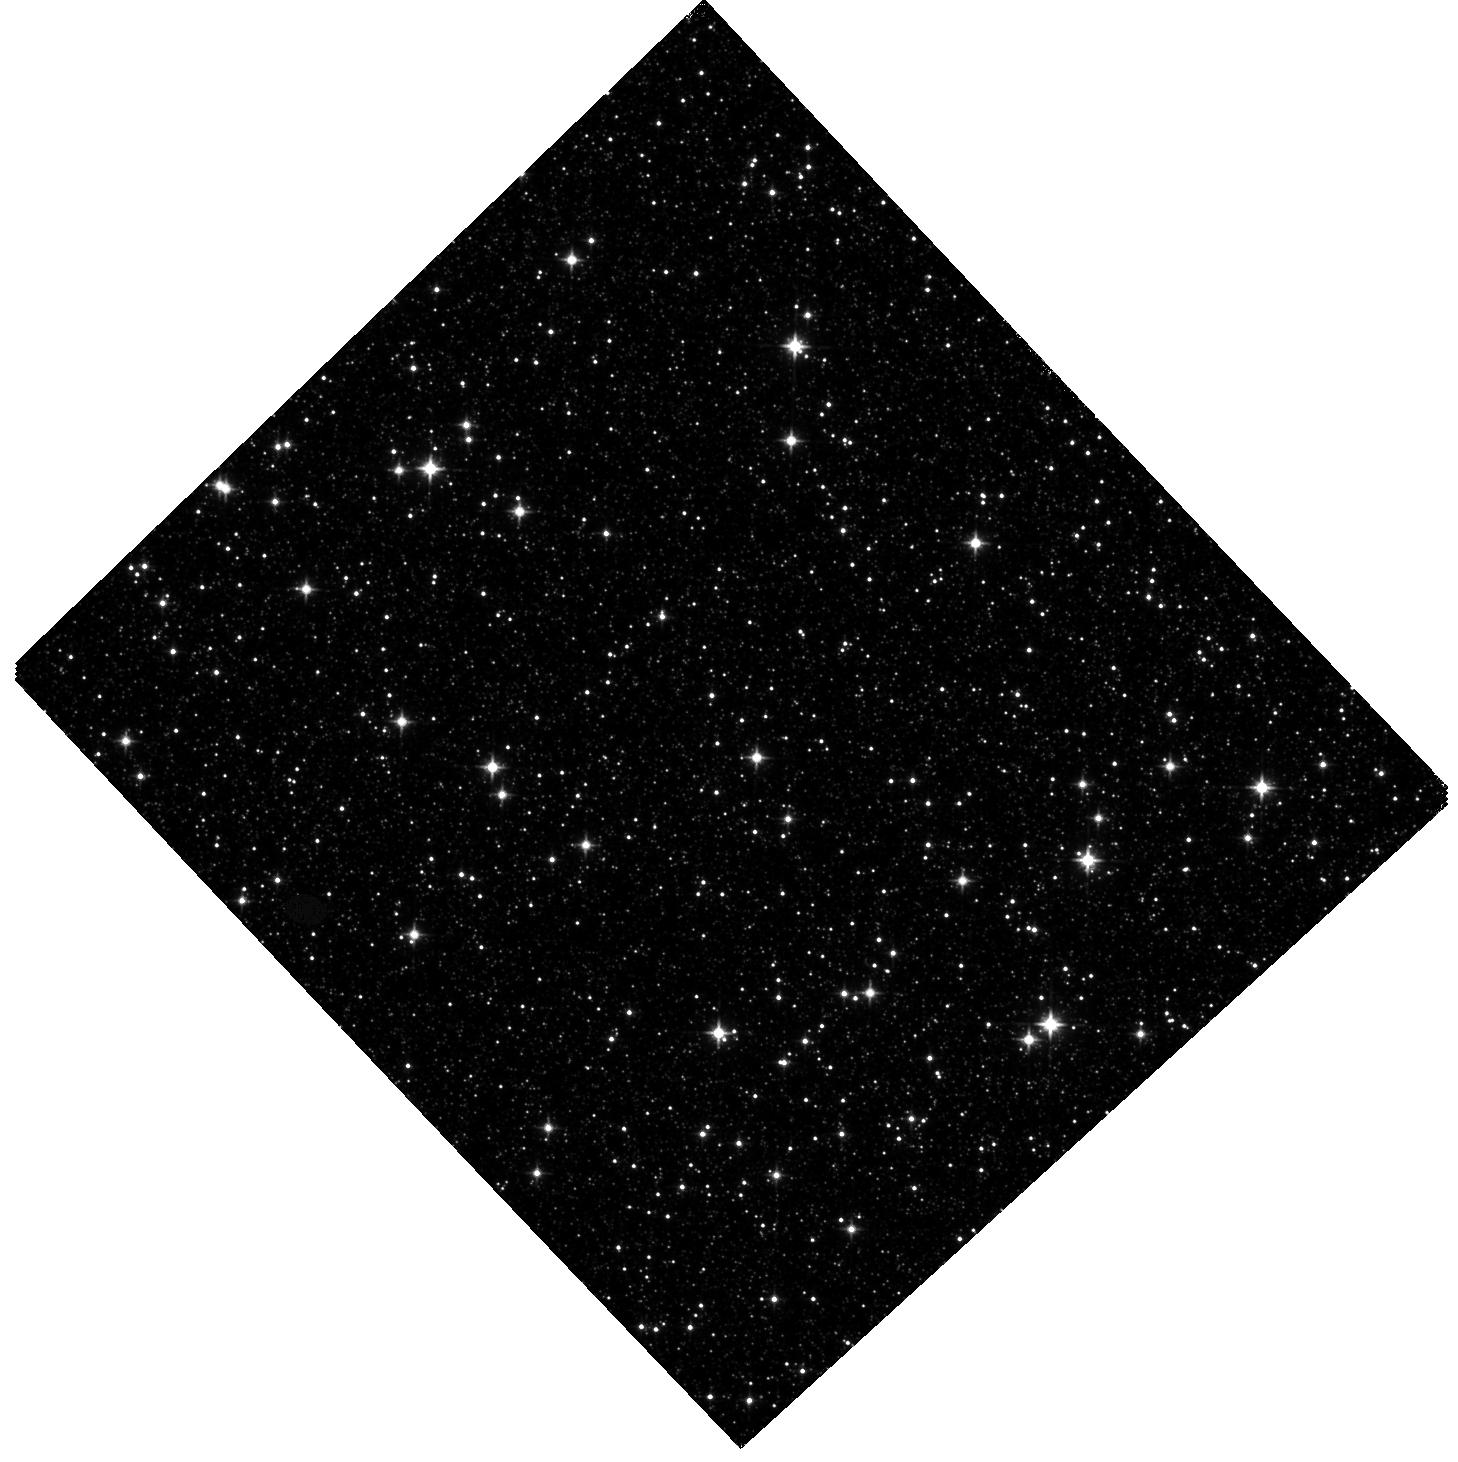
Target: SWEEPS-BULGE4-F110W. Instrument: WFC3/IR. Filter: F110W. Exposure: 44 min. Observation ID: hst_14711_01_wfc3_ir_f110w_id7n01

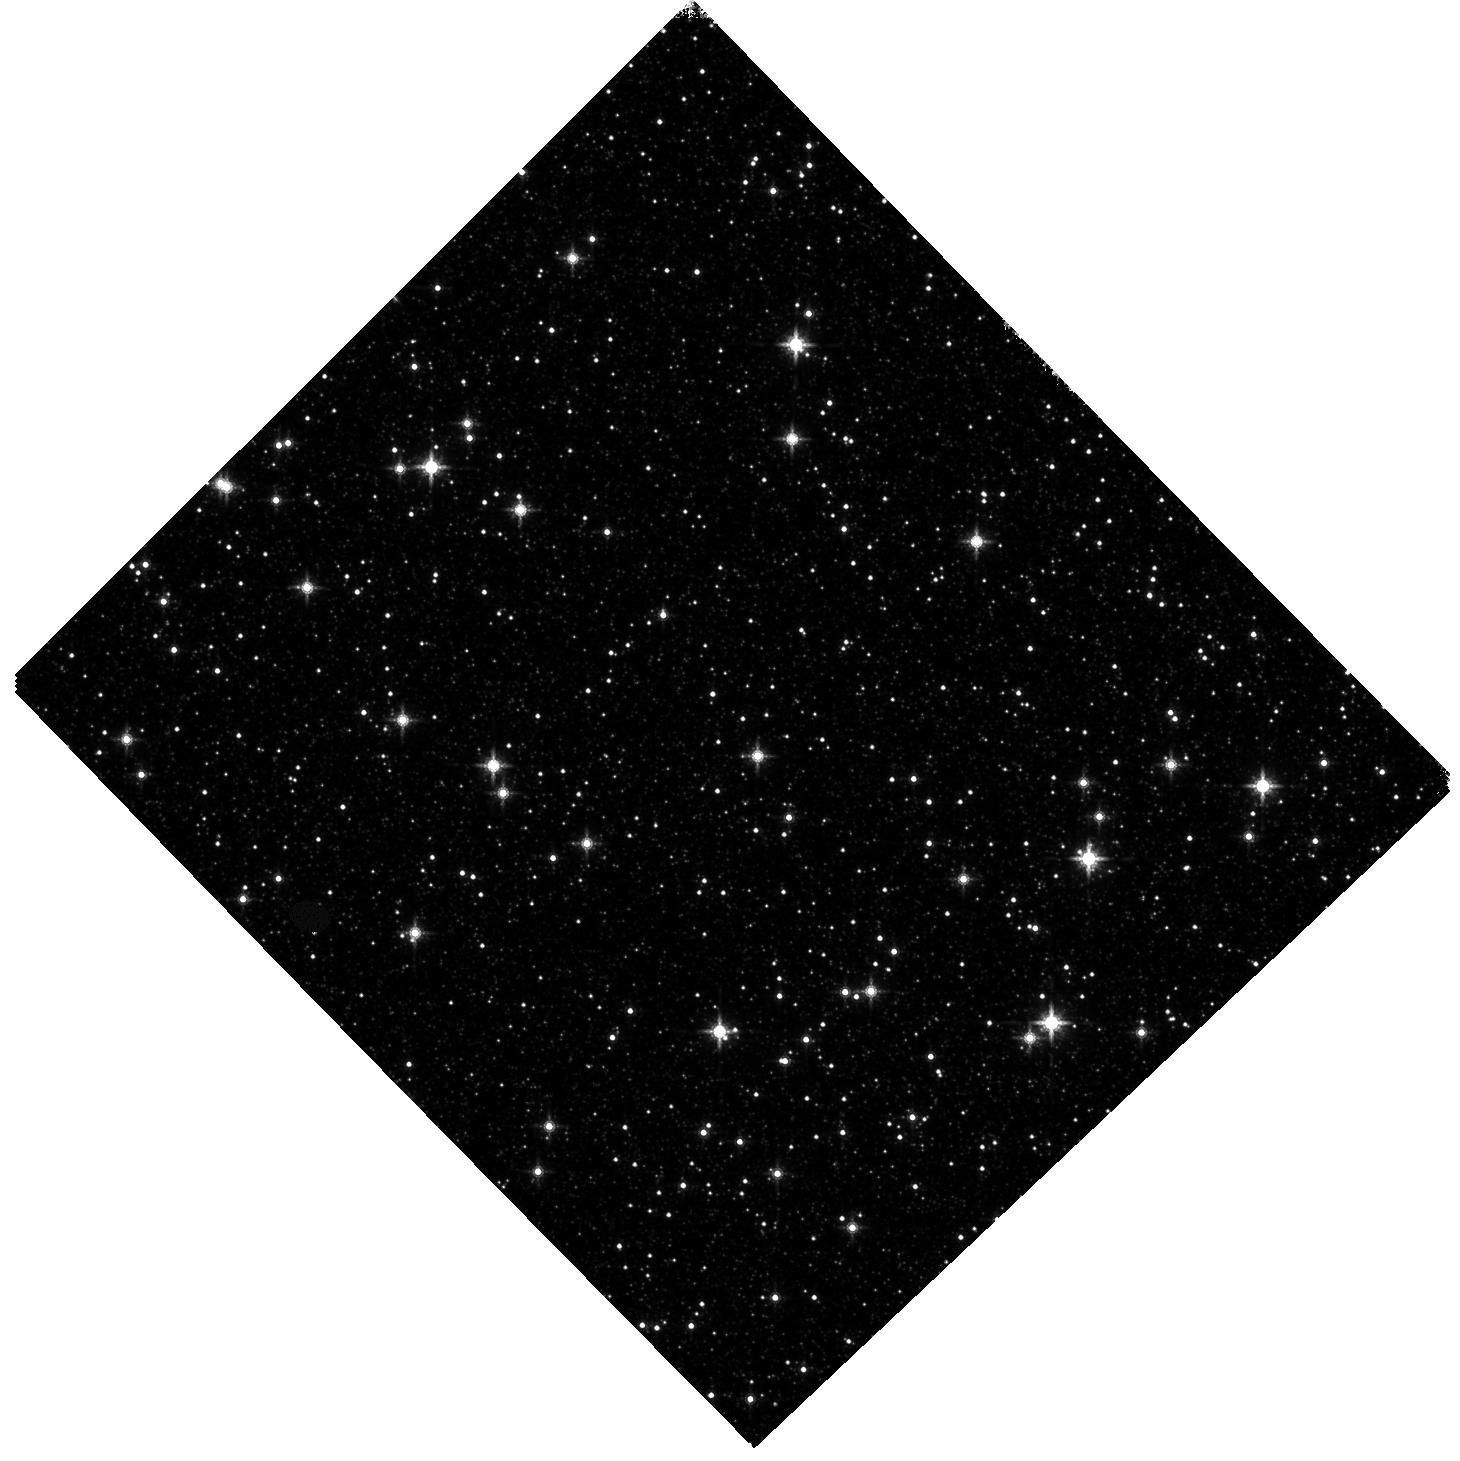
Target: SWEEPS-BULGE4-F160W. Instrument: WFC3/IR. Filter: F160W. Exposure: 44 min. Observation ID: hst_14711_03_wfc3_ir_f160w_id7n03

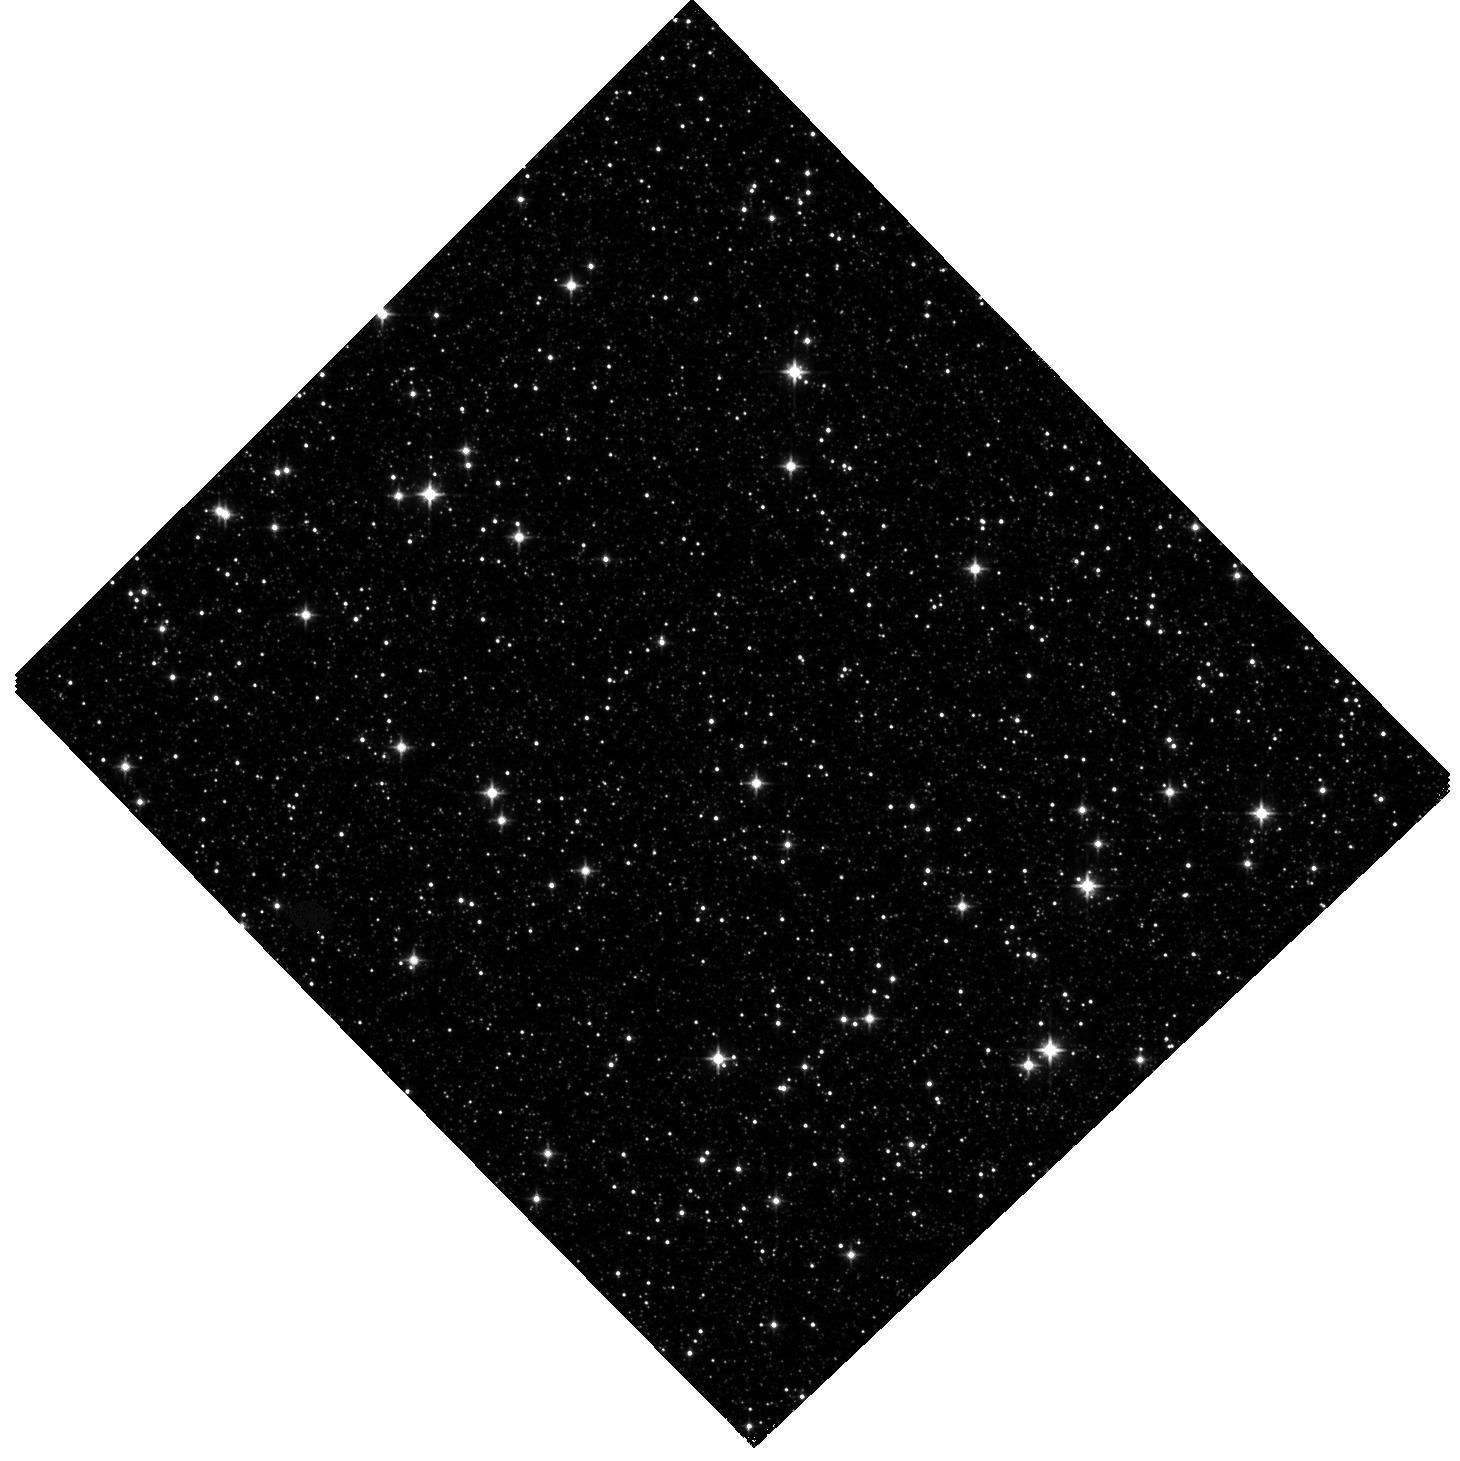
Target: SWEEPS-BULGE4-F110W. Instrument: WFC3/IR. Filter: F110W. Exposure: 44 min. Observation ID: hst_14711_02_wfc3_ir_f110w_id7n02

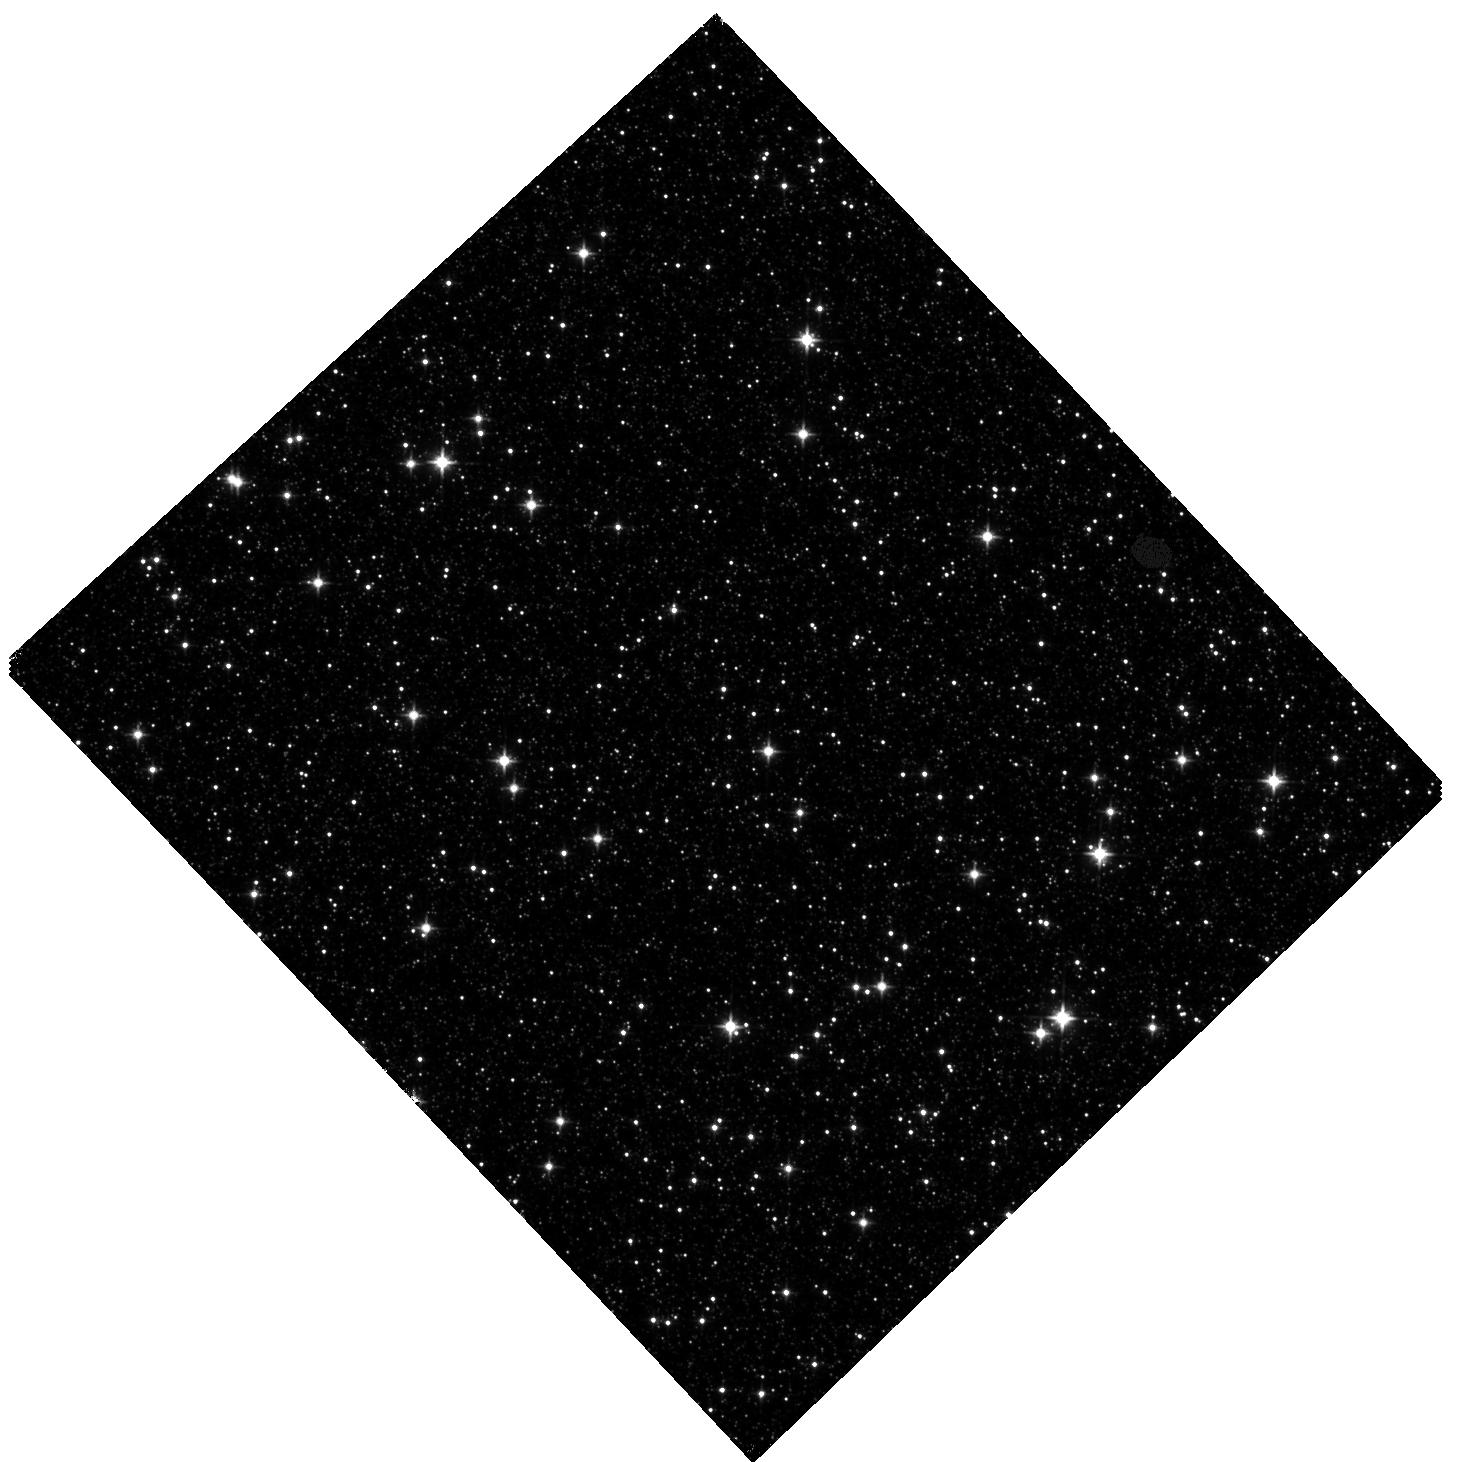
Target: SWEEPS-BULGE4-F110W. Instrument: WFC3/IR. Filter: F110W. Exposure: 44 min. Observation ID: hst_14711_06_wfc3_ir_f110w_id7n06

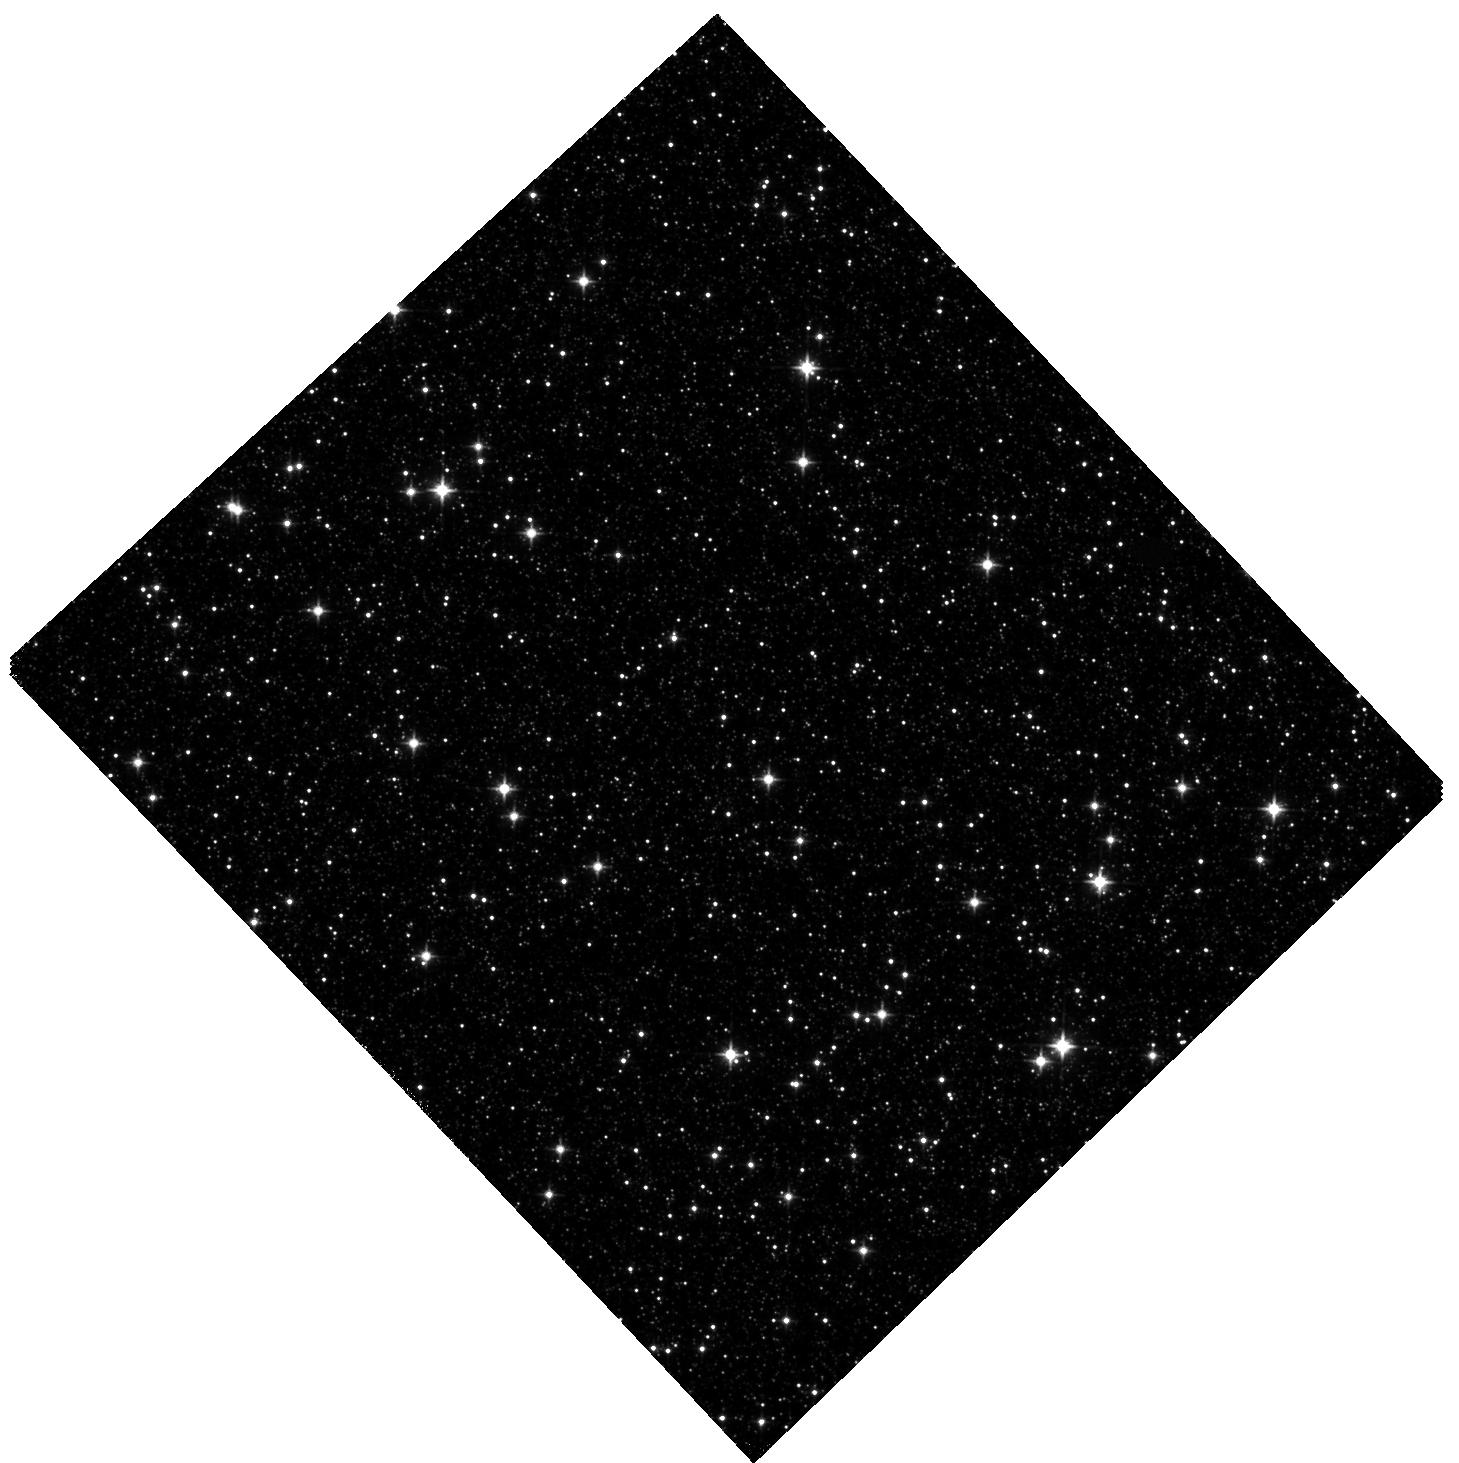
Target: SWEEPS-BULGE4-F110W. Instrument: WFC3/IR. Filter: F110W. Exposure: 44 min. Observation ID: hst_14711_05_wfc3_ir_f110w_id7n05

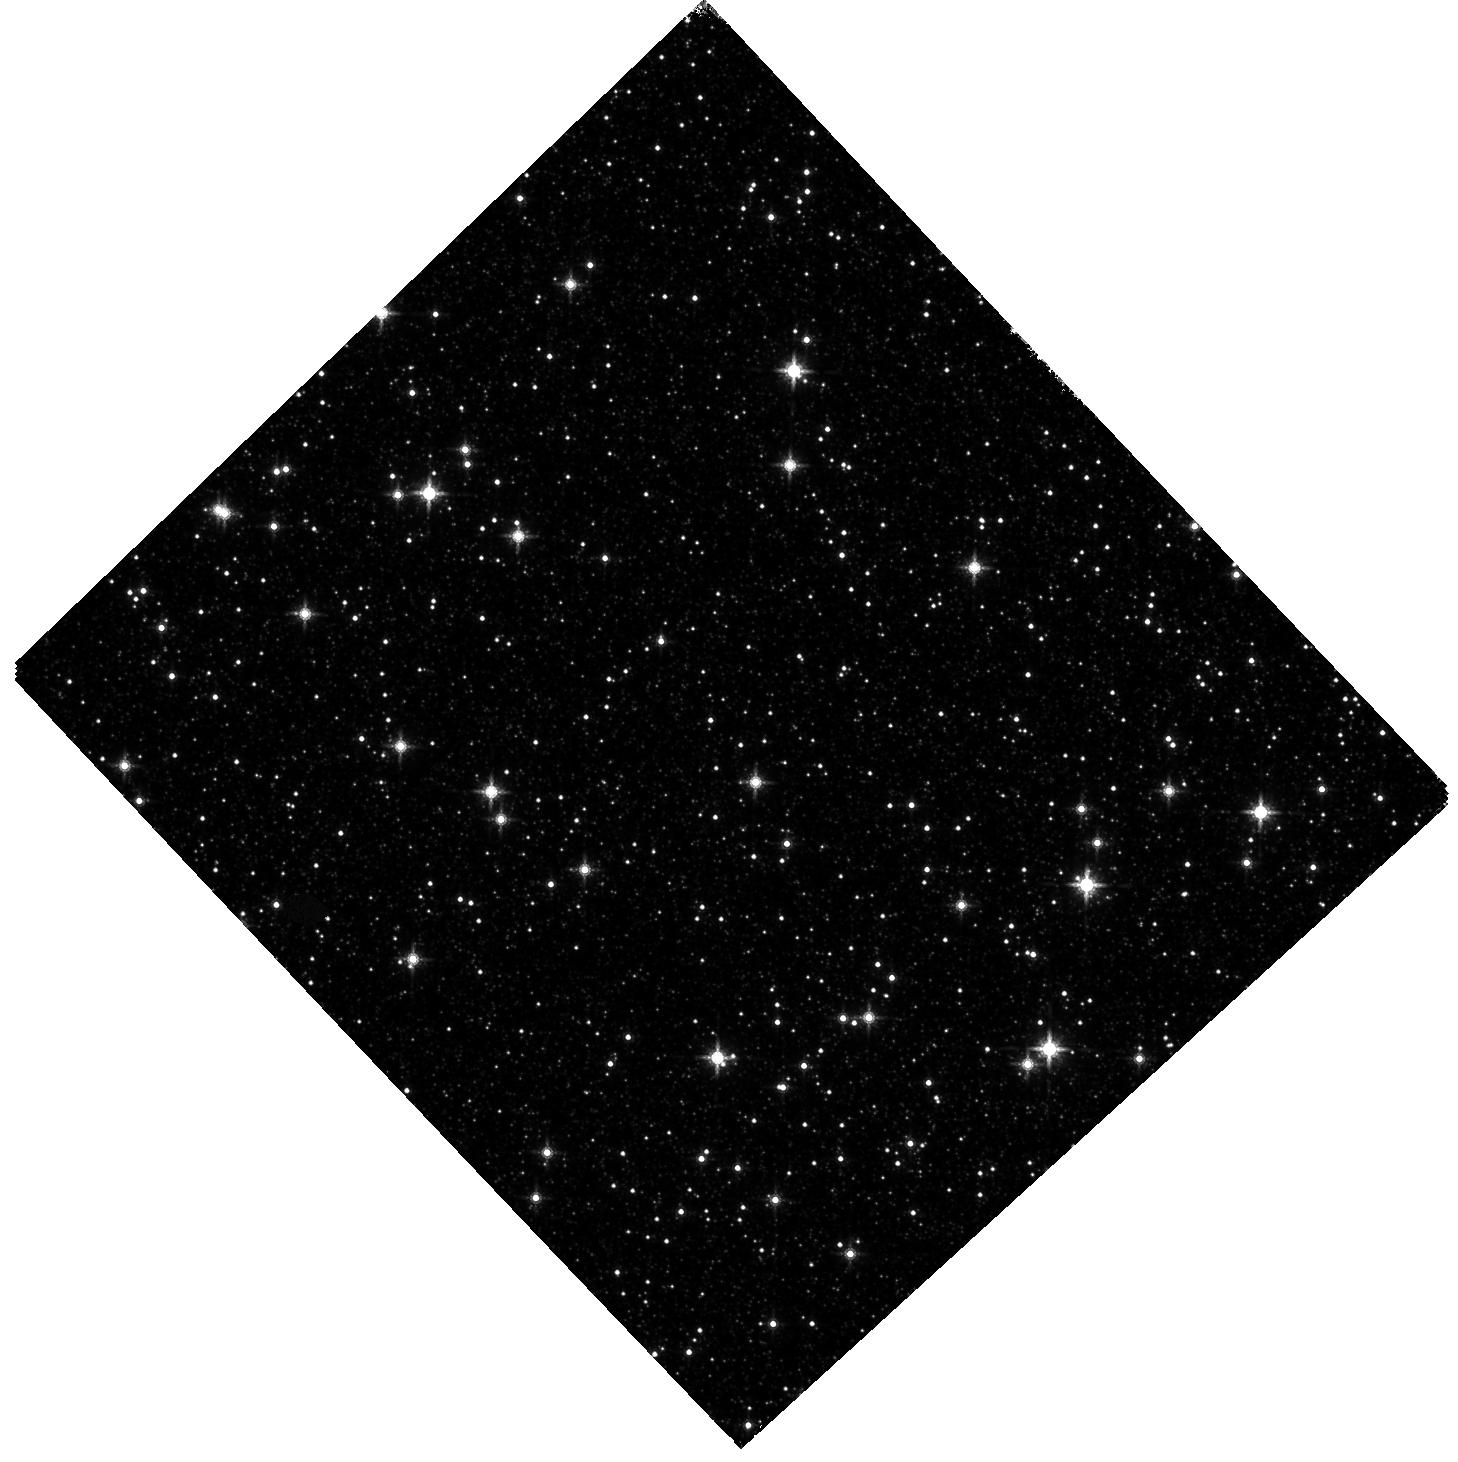
Target: SWEEPS-BULGE4-F160W. Instrument: WFC3/IR. Filter: F160W. Exposure: 44 min. Observation ID: hst_14711_04_wfc3_ir_f160w_id7n04

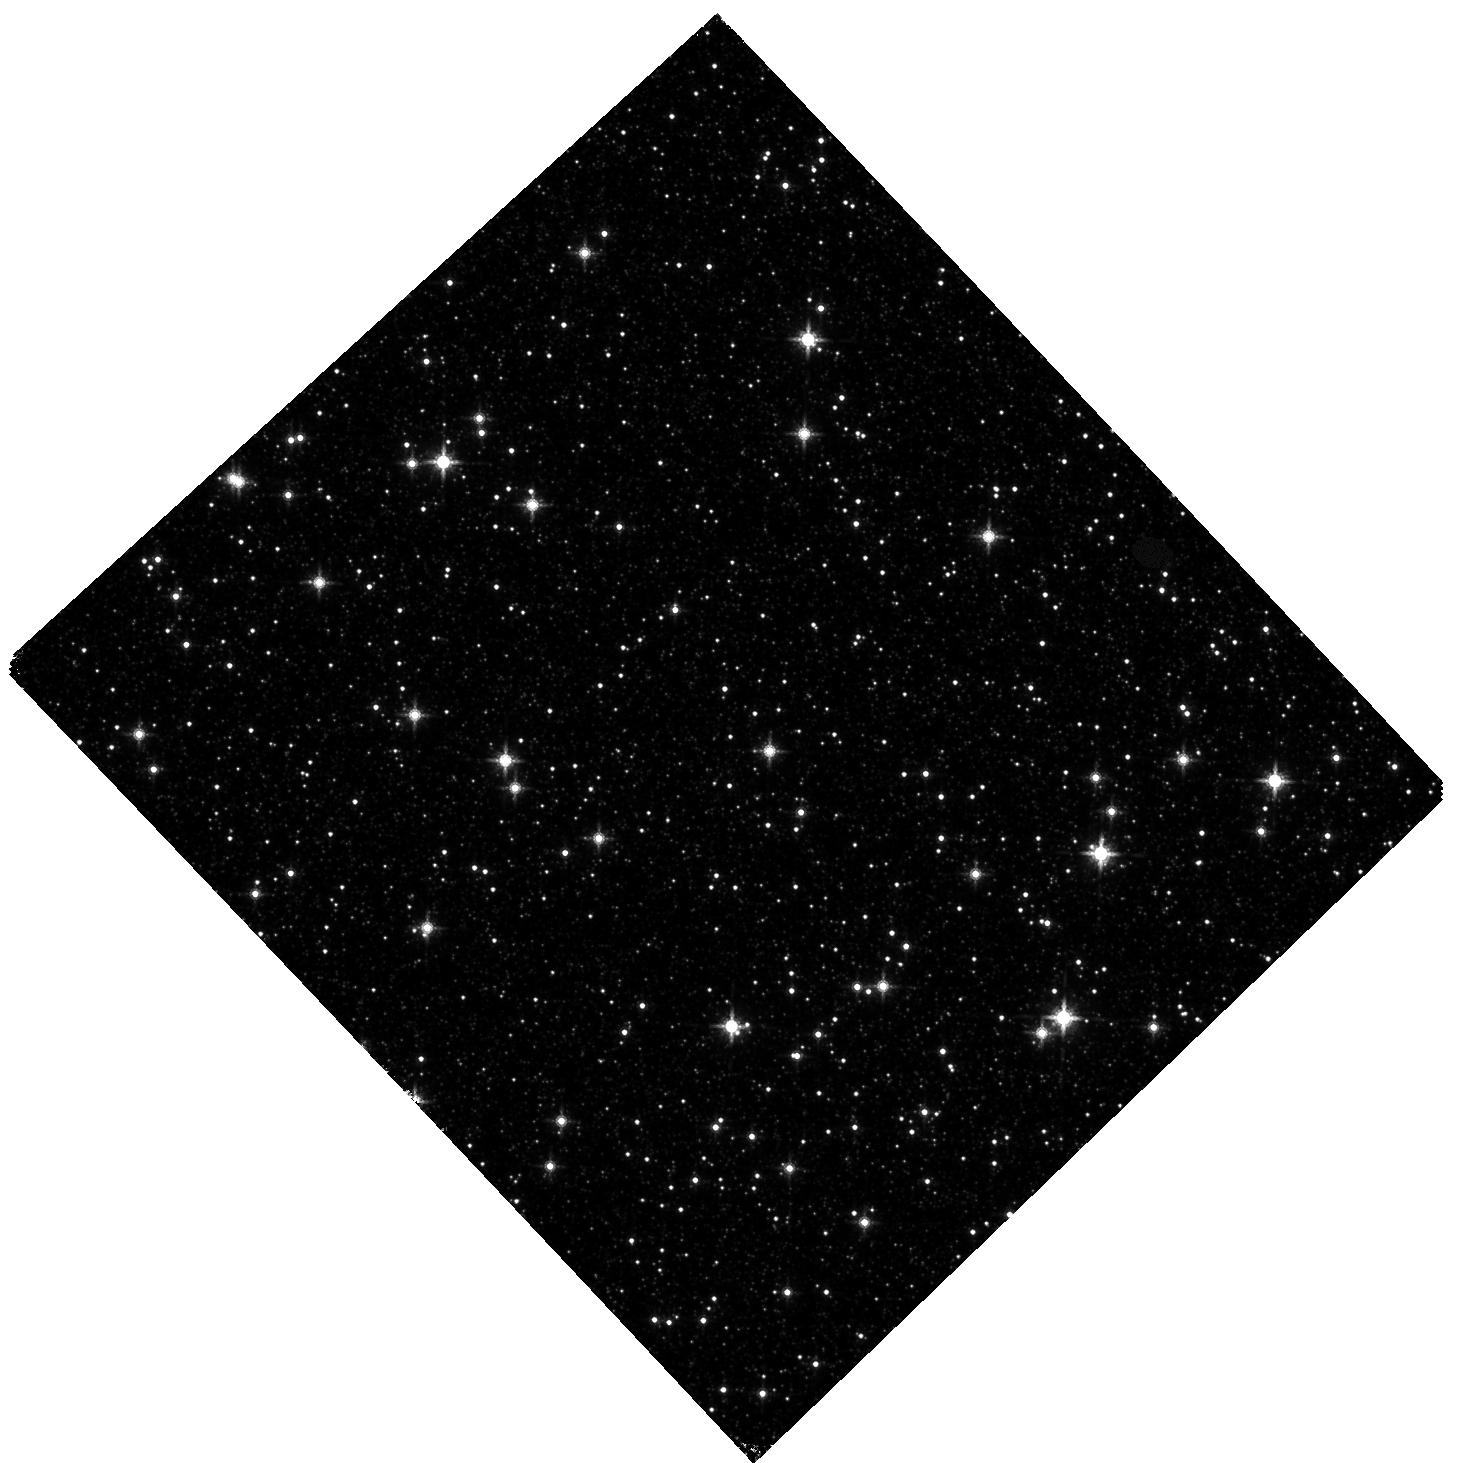
Target: SWEEPS-BULGE4-F160W. Instrument: WFC3/IR. Filter: F160W. Exposure: 44 min. Observation ID: hst_14711_08_wfc3_ir_f160w_id7n08

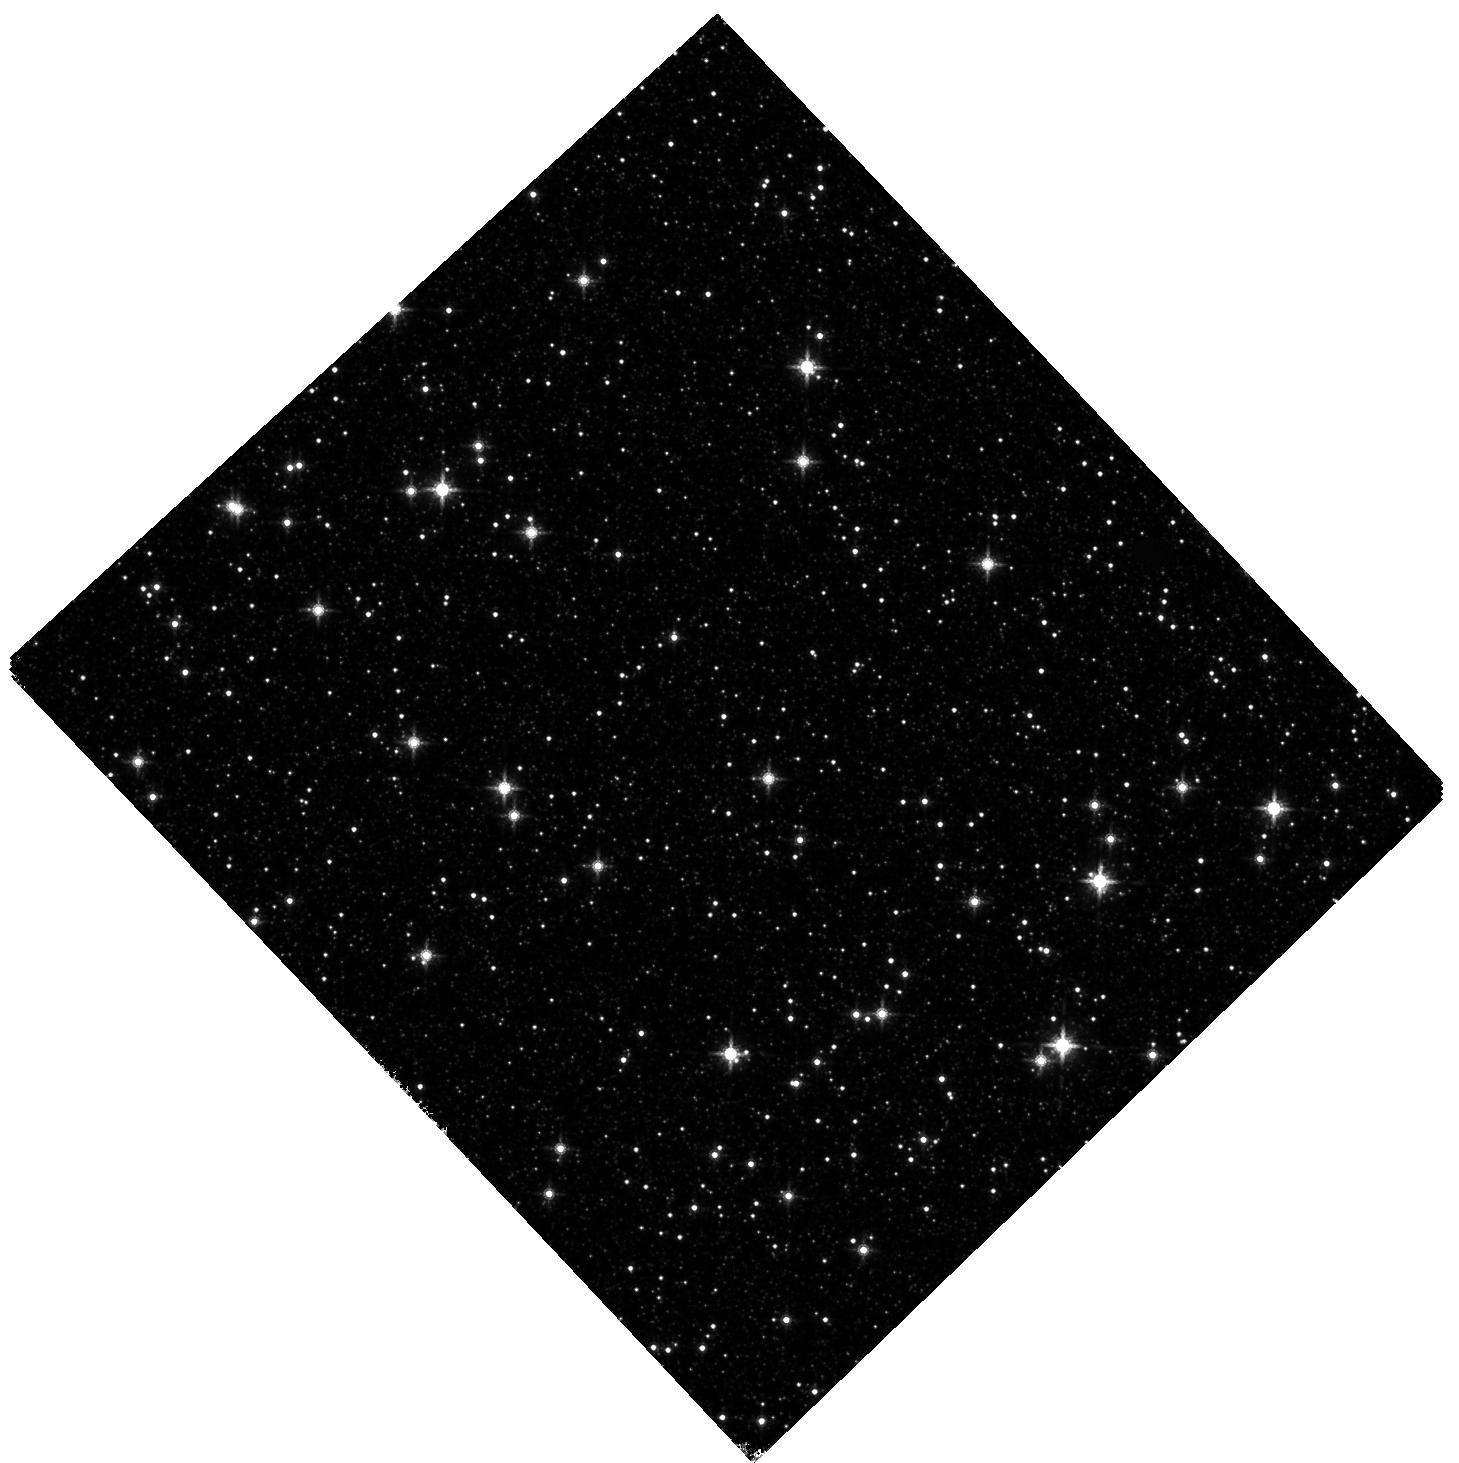
Target: SWEEPS-BULGE4-F160W. Instrument: WFC3/IR. Filter: F160W. Exposure: 44 min. Observation ID: hst_14711_07_wfc3_ir_f160w_id7n07

A Deep WFC3/IR Bulge Luminosity Function: toward the Hydrogen Burning Limit (PI: Rich, R. Michael)

We propose to obtain WFC3/IR imagery in the bulge in the main field studied by the SWEEPS optical programs GO-9750, 10466 (and many others), which also has first epoch WFC3/IR imaging (GO-11664). With its increase in area and sensitivity, WFC3 may make it possible to reach past the hydrogen burning limit for stars in the Galactic bulge. We propose to use the first epoch observations to reject foreground disk stars, via proper motion separation. Brown dwarf populations are being increasingly well characterized in the field and even in globular clusters. This will be the first attempt to study the brown dwarf population in the bulge and to define the hydrogen burning limit in the bulge. We will also derive a measure of the IMF derived from infrared photometry, where the lowest mass stars and brown dwarfs emit the bulk of their luminosity. The resulting deep infrared bulge image will also provide a first epoch for eventual deep JWST imaging of the bulge.